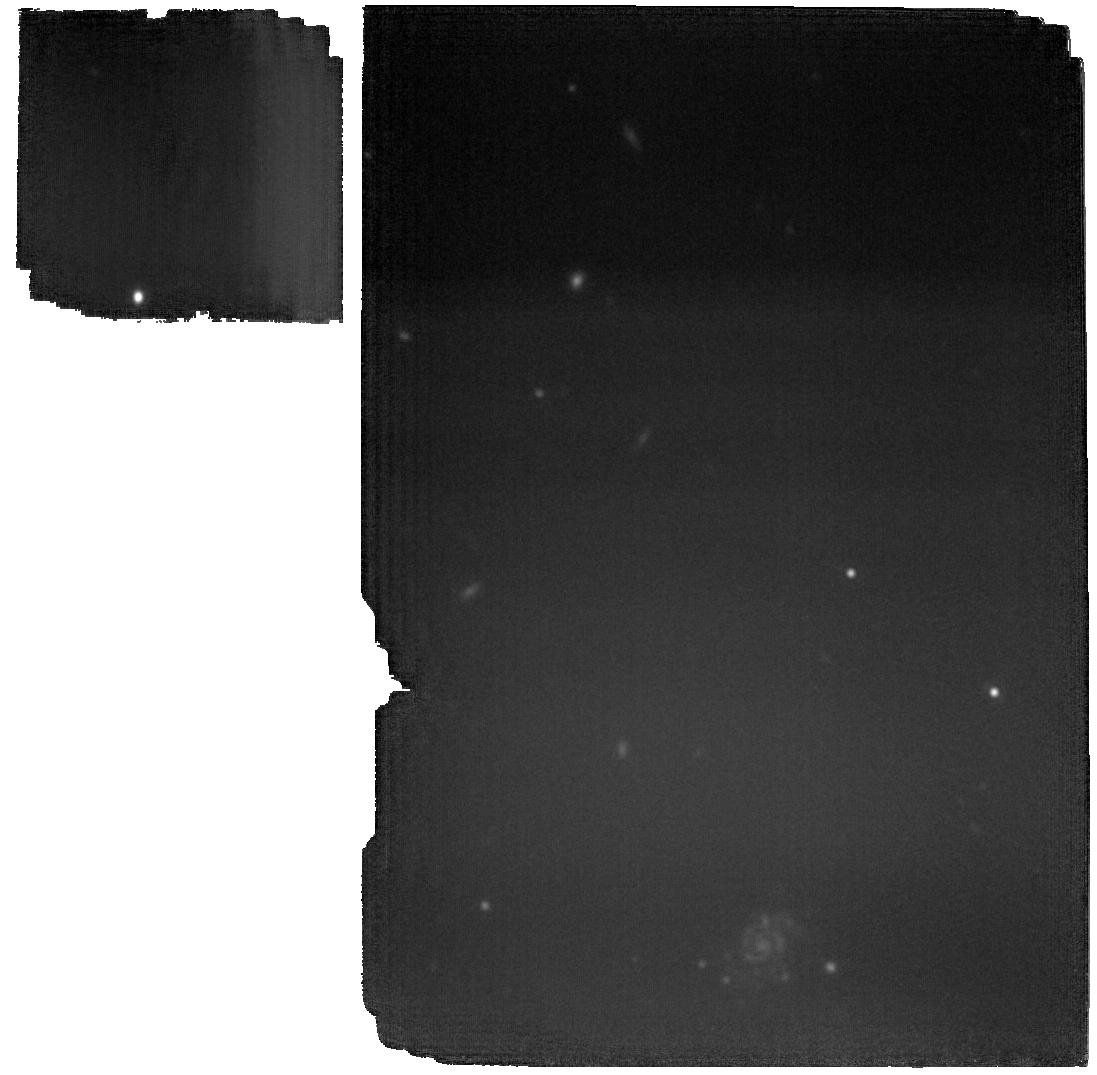
Target: MACS1931.8-2635-BCG-TAIL. Instrument: MIRI. Filter: F2100W. Exposure: 1.9 h. Observation ID: jw03629-o001_t001_miri_f2100w

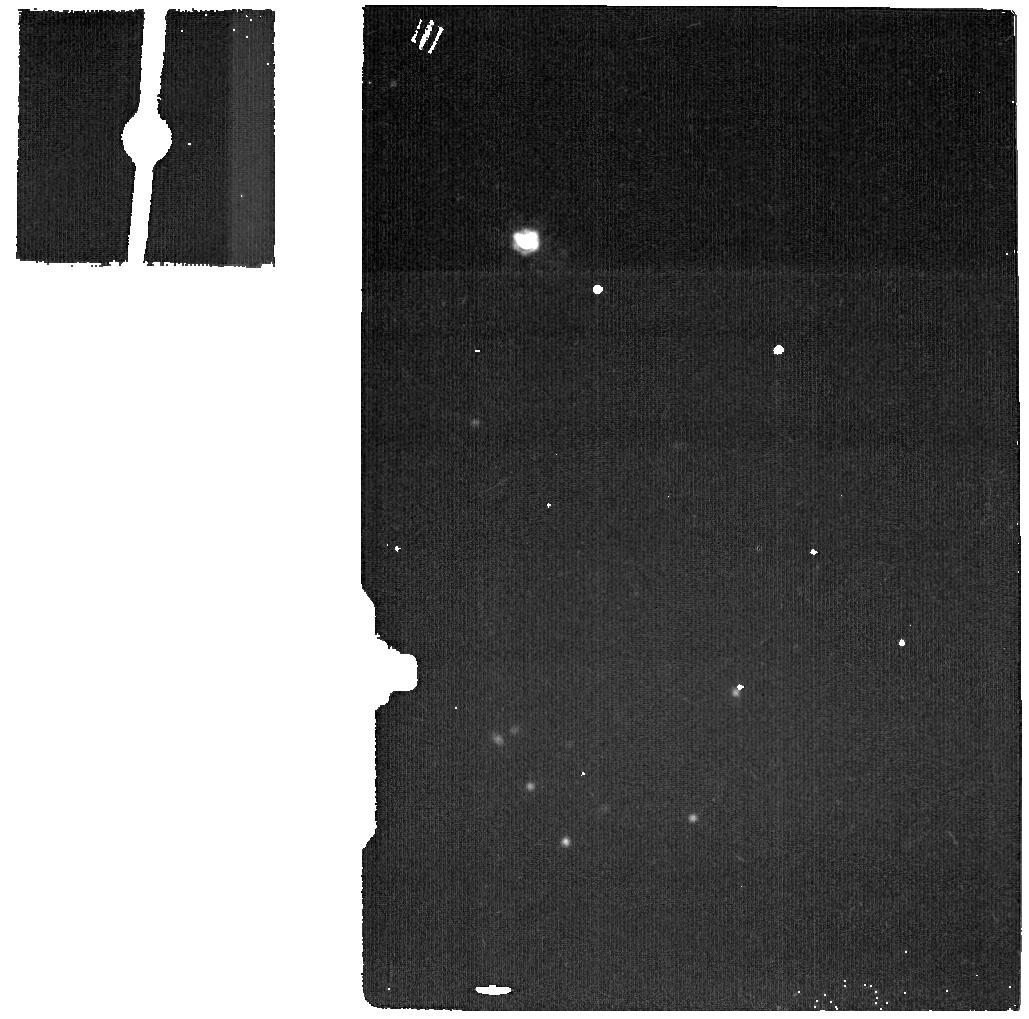
Target: DEDICATED-SKY. Instrument: MIRI. Filter: F2100W. Exposure: 5 min. Observation ID: jw03629-o002_t004_miri_f2100w

Direct detection of molecular gas reservoir in the circumgalactic medium of a brightest cluster galaxy (PI: Man, Allison)

We seek to conduct a pilot observation with MIRI/MRS to map the warm molecular hydrogen in the circumgalactic medium (CGM) of the brightest cluster galaxy (BCG) of MACS1931-26. The target harbours one of the largest known H2 reservoir in a cluster core revealed by ALMA. Its cold gas, as traced by CO, is spatially extended over a tail of ~30kpc beyond the BCG core. Submillimeter observations using single-dish and interferometry reveal extreme thermal and excitation conditions in the CGM gas: the dust and gas is thermally decoupled, and the CGM is unusually highly excited. A plethora of evidence points to a drastically different condition in the CGM than typical gas found in galaxies: the thermal gas states are dominated by highly energetic particles rather than FUV-photons from young stars as in galaxies. JWST/MIRI is uniquely capable of revealing a potentially massive warm H2 reservoir in the CGM. We propose a pilot observation with MIRI/MRS to map the 3D structure of the warm molecular gas in the BCG core and the extended CGM tail of MACS1931, in order to: (1) detect and map the spatial extent and temperature distribution of the warm H2 emission; (2) compare the warm H2 emission to the cold H2 emission mapped by CO. The H2 0-0 S(1) and S(5) line maps will enable us to measure the total gas mass and temperature distribution. By probing the CGM gas across a range of temperatures, we will scrutinize the impact of AGN feedback on the baryon cycle, and assess the role of shocks and turbulence in the heating and cooling of the CGM.